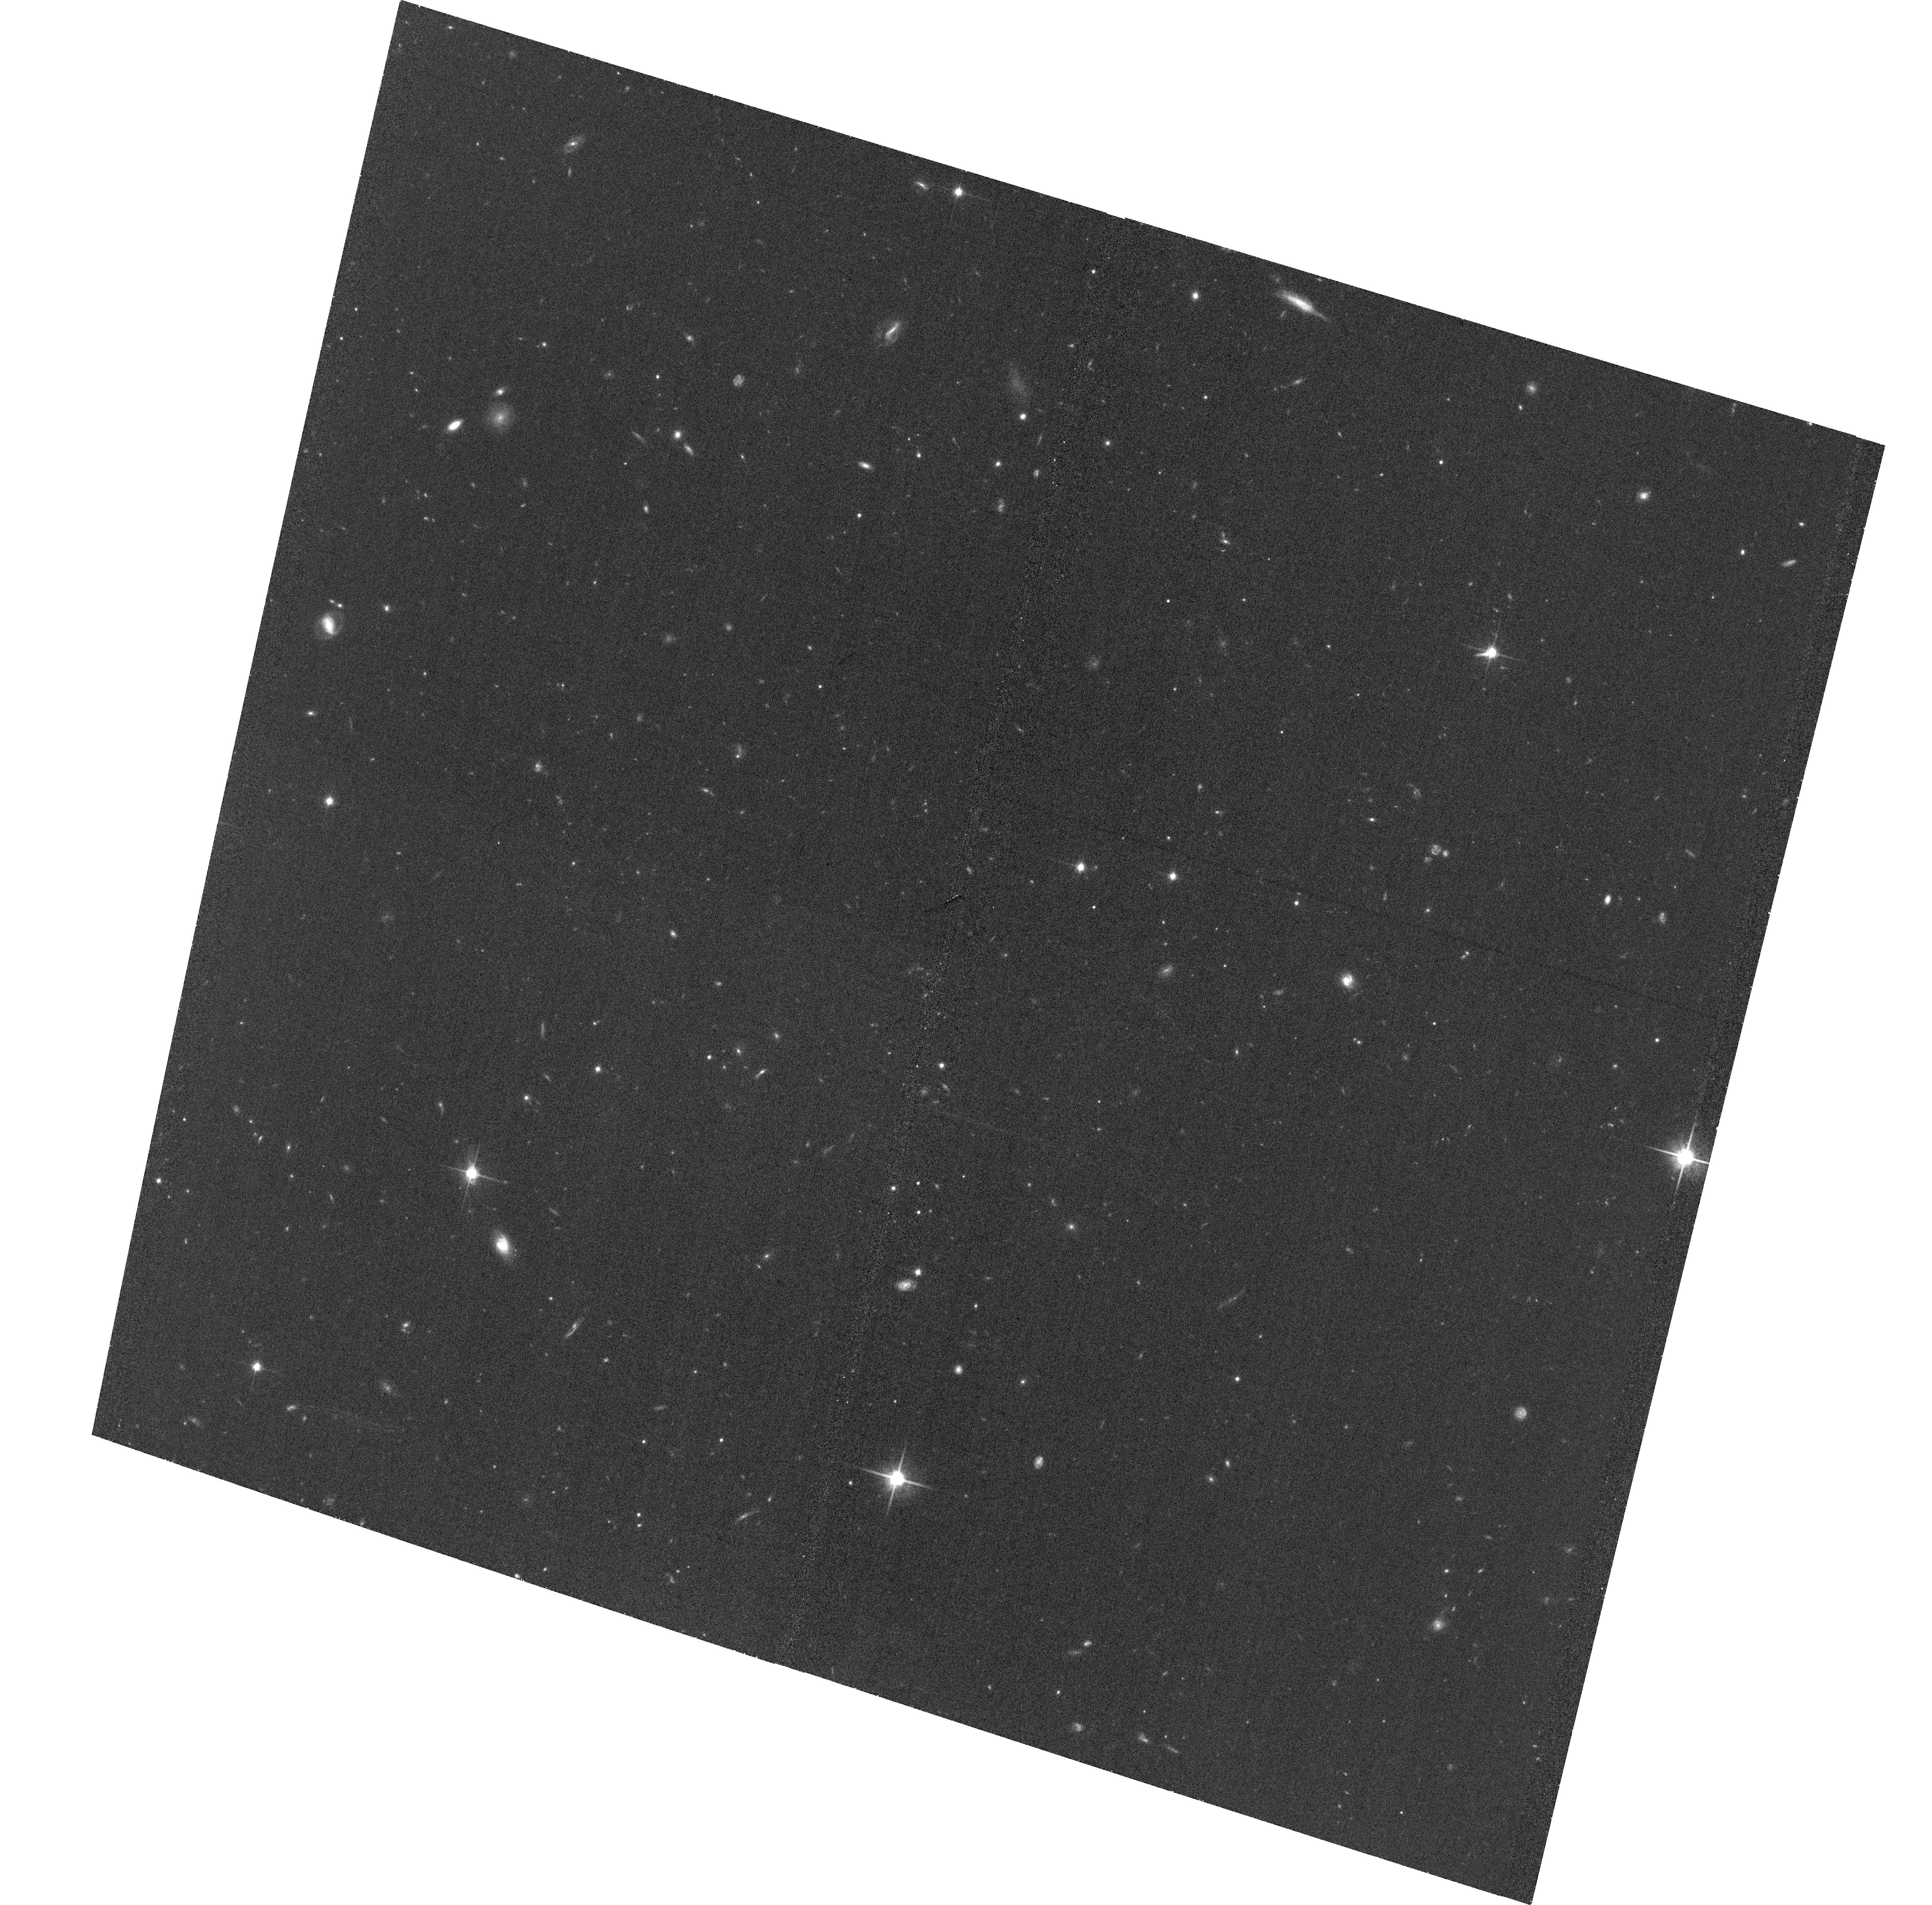
Target: 3C9
Instrument: ACS/WFC
Filter: F814W
Exposure: 34 min
Observation ID: hst_13945_03_acs_wfc_f814w_jcrg03

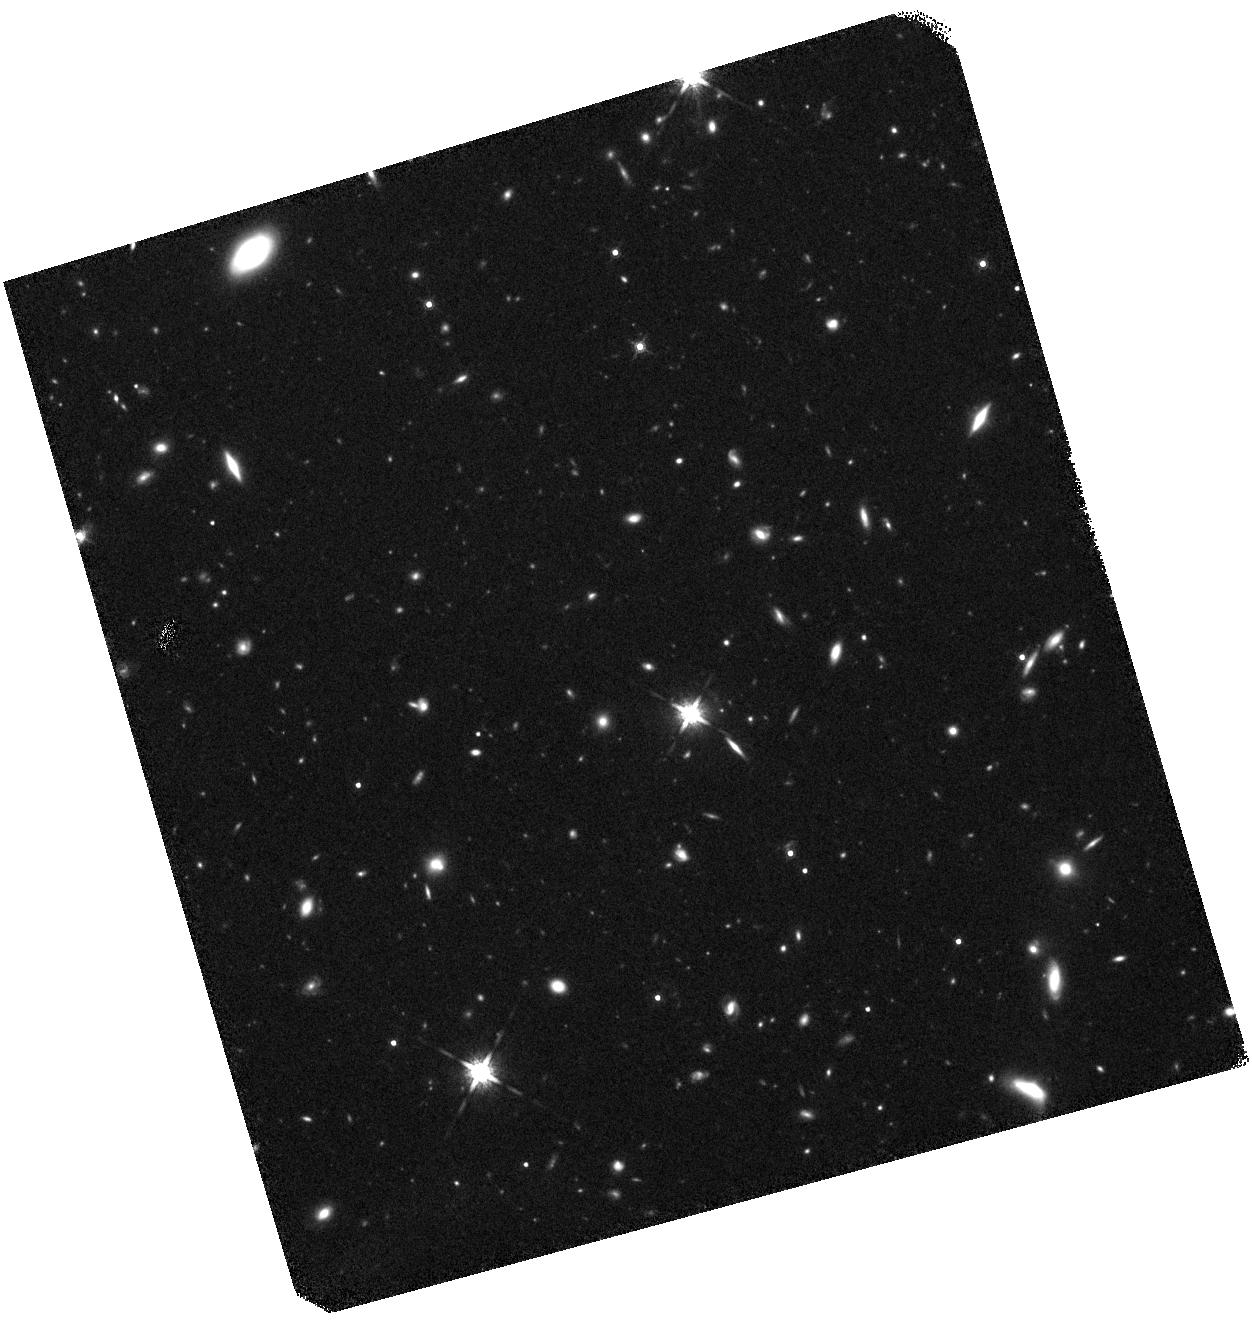
Target: 0234+285
Instrument: WFC3/IR
Filter: F160W
Exposure: 40 min
Observation ID: hst_13945_02_wfc3_ir_f160w_icrg02

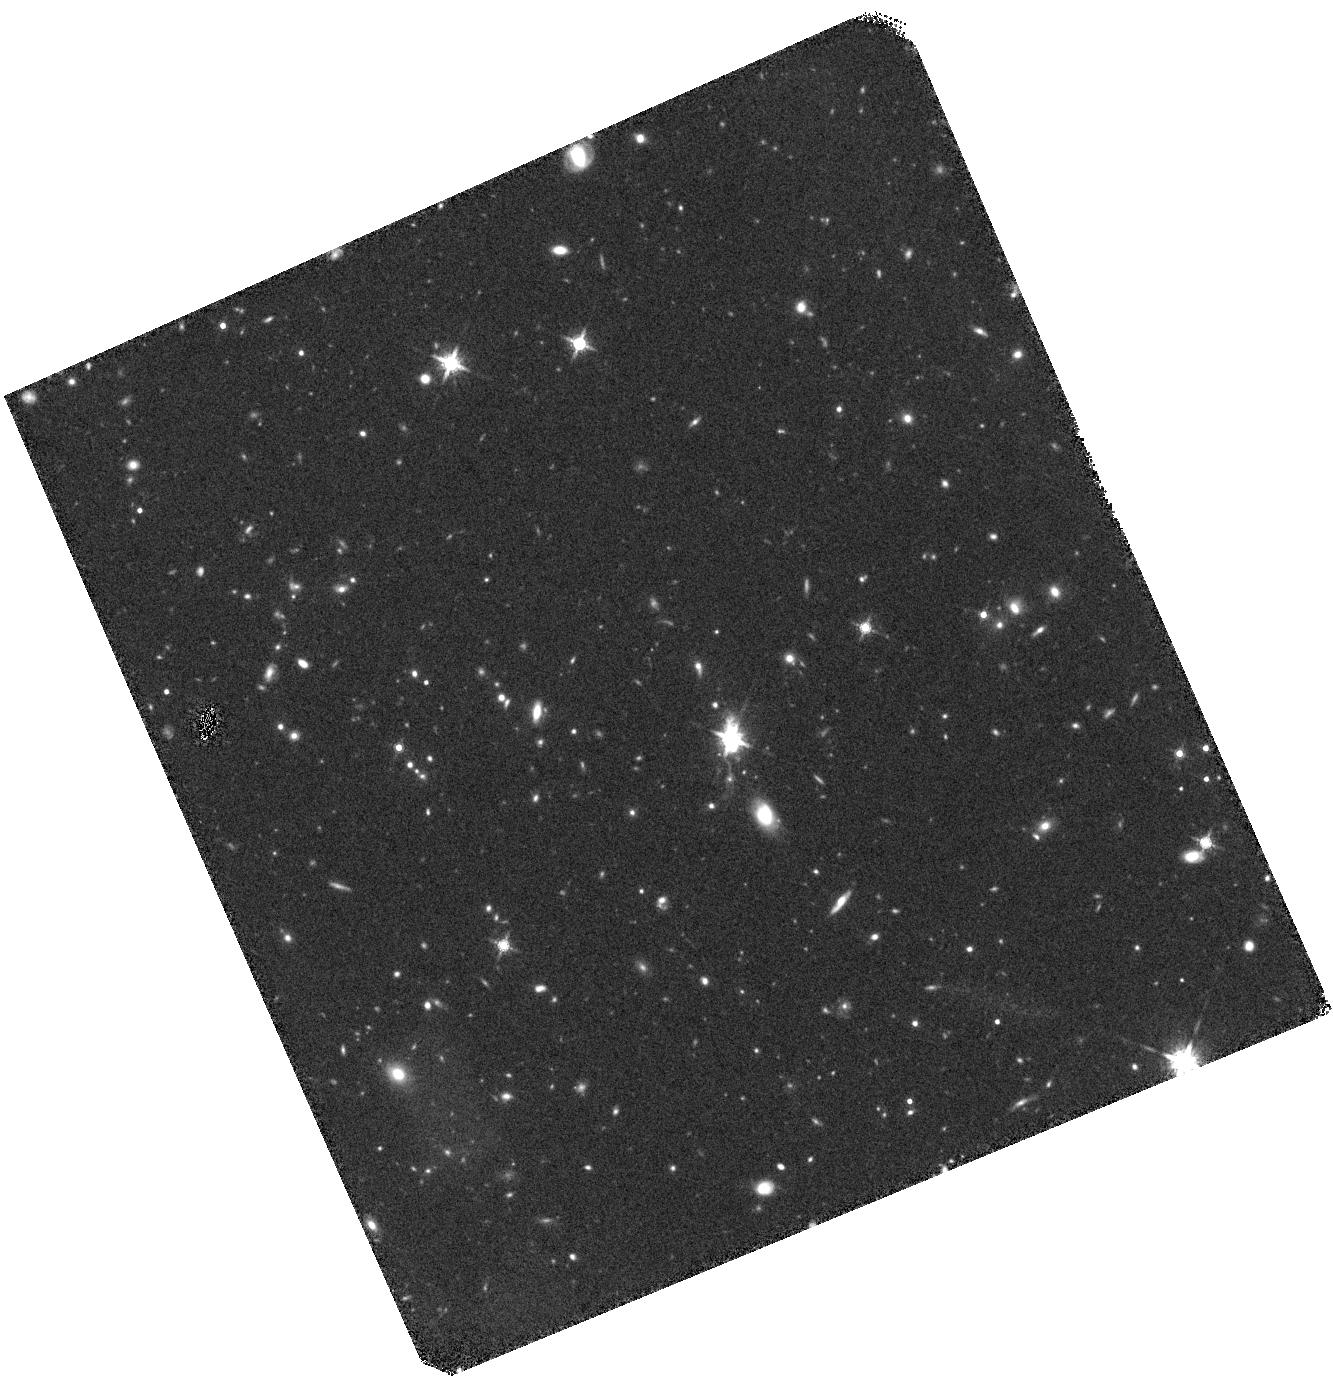
Target: 3C9
Instrument: WFC3/IR
Filter: F160W
Exposure: 40 min
Observation ID: hst_13945_01_wfc3_ir_f160w_icrg01

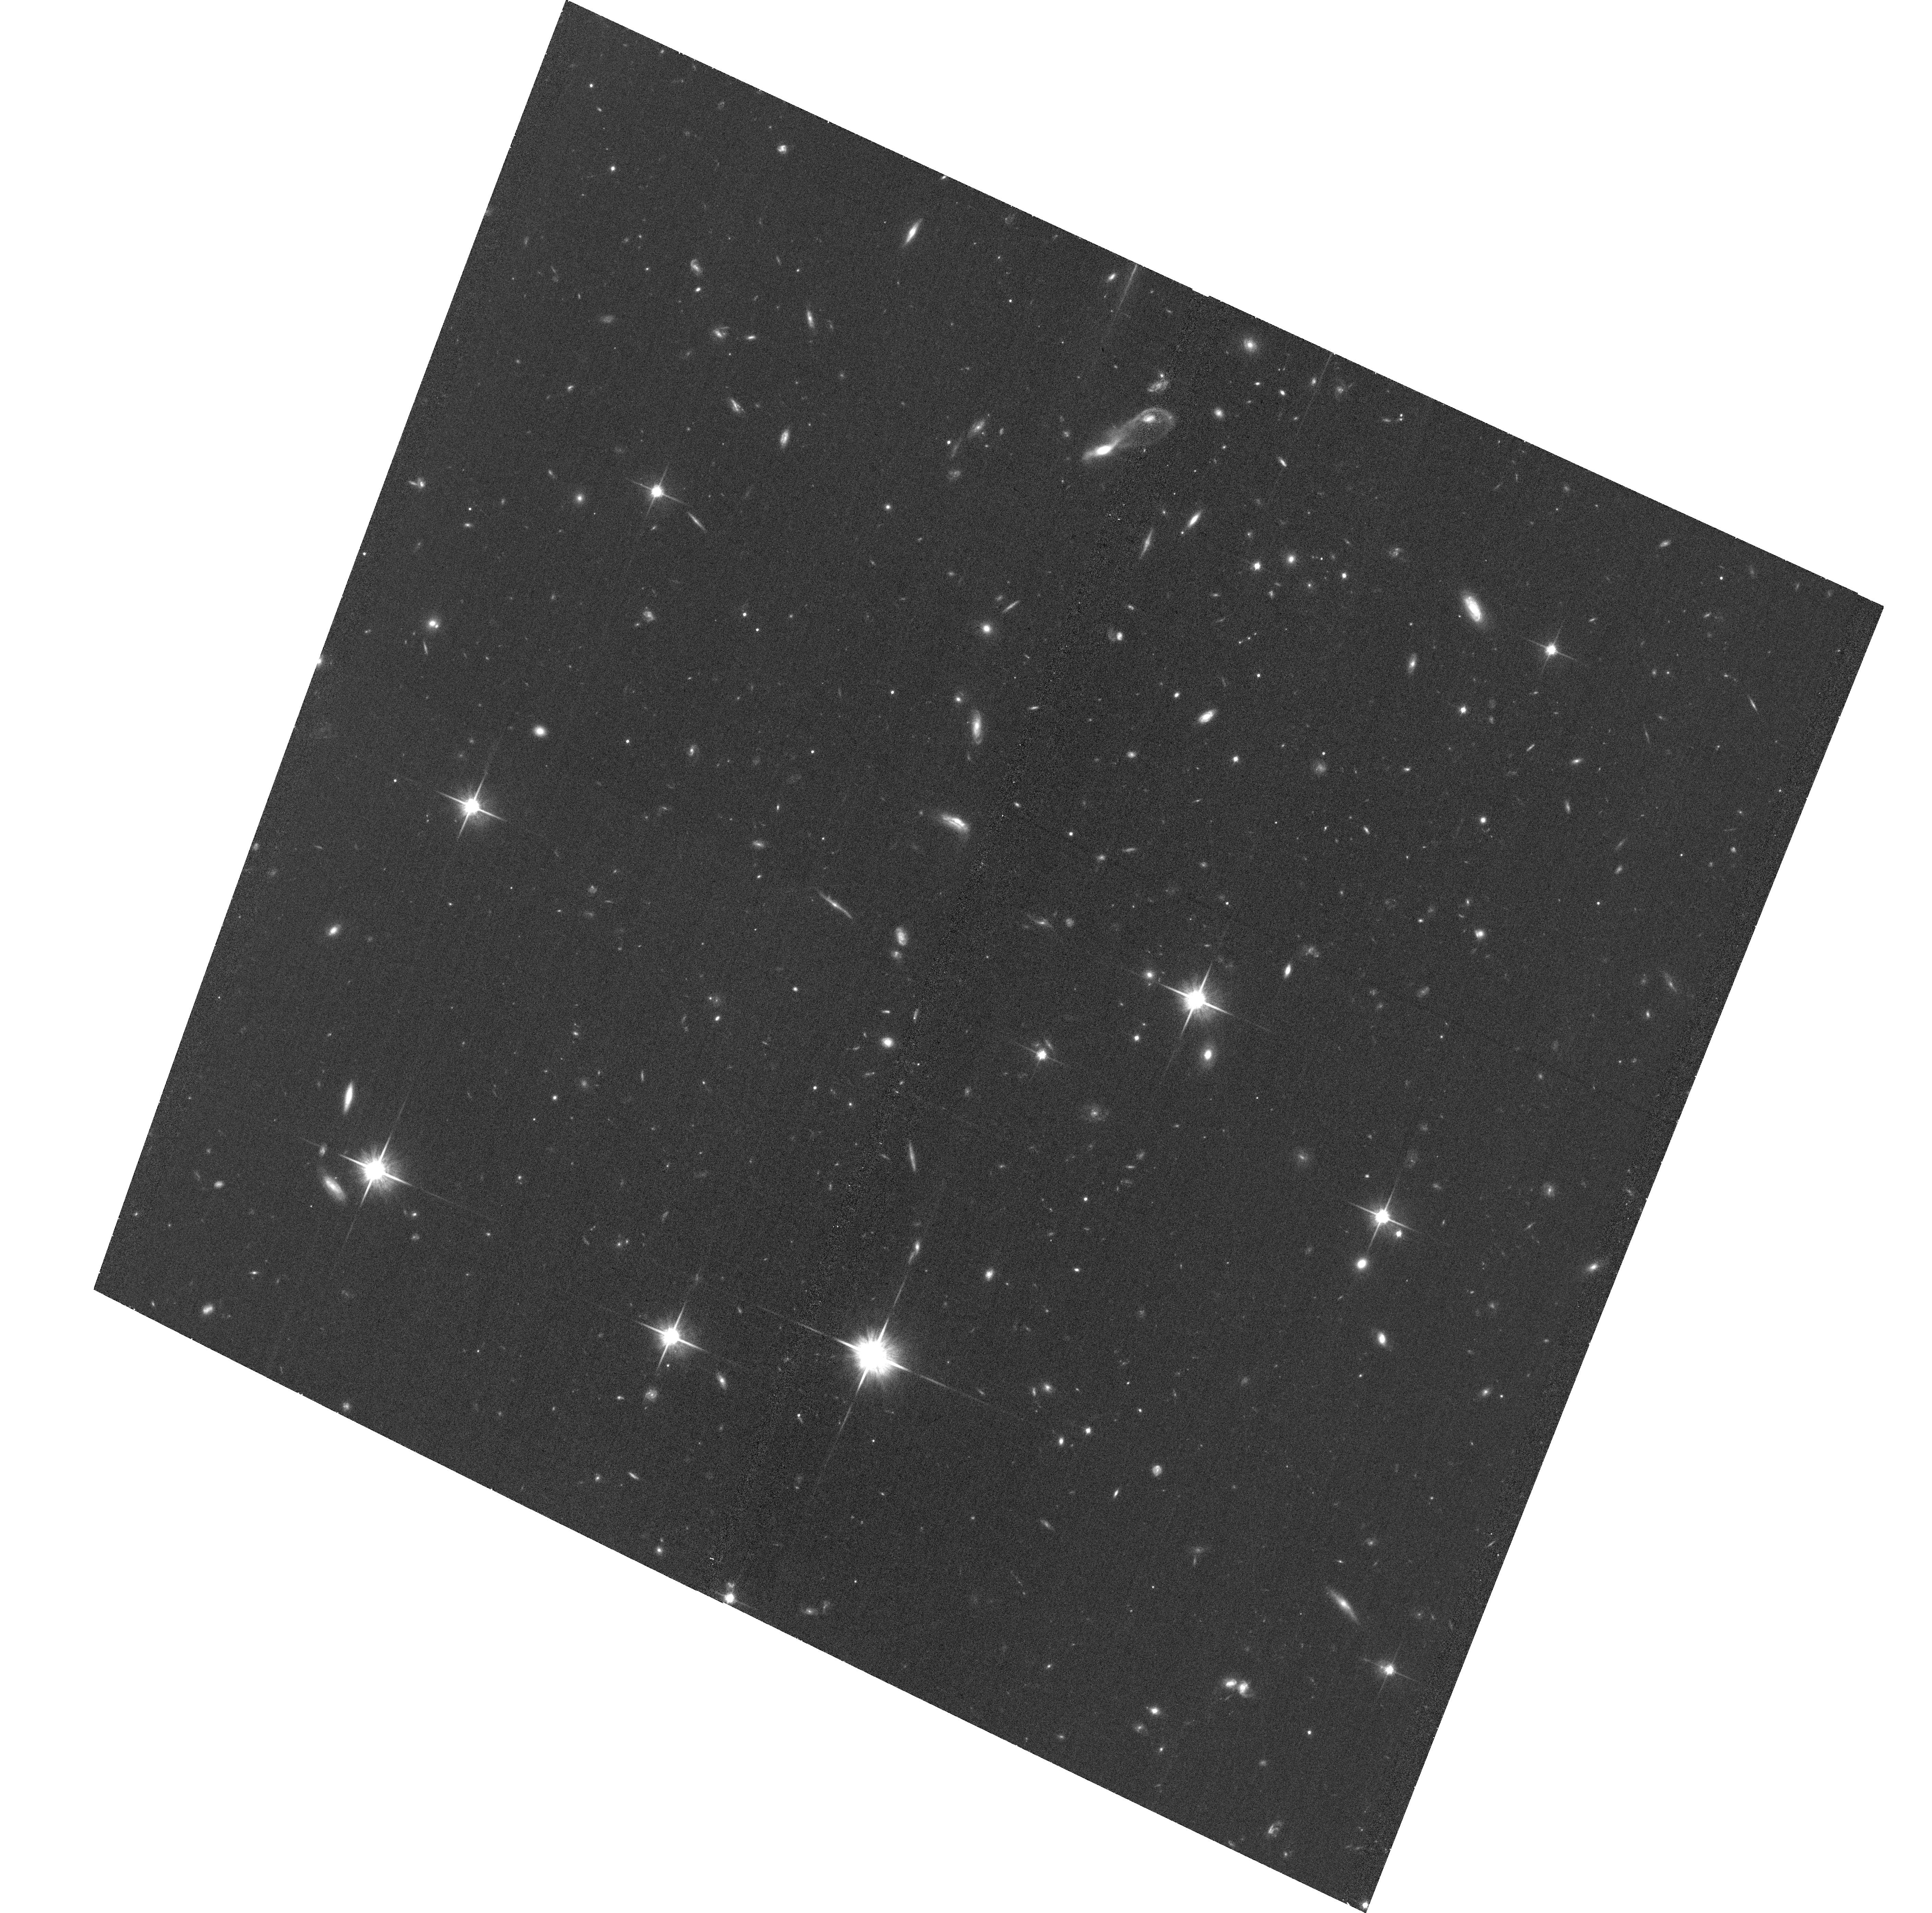
Target: 0234+285
Instrument: ACS/WFC
Filter: F814W
Exposure: 34 min
Observation ID: hst_13945_04_acs_wfc_f814w_jcrg04

Solving the X-ray Origin Problem in Large-scale Jets with Chandra and Fermi Observations (PI: Meyer, Eileen T)

We propose deep ACIS-S observations of five kpc-scale powerful quasar jets, previously detected in short exposures 10-13 years ago, to accurately measure the X-ray flux level and spectral index for individual knots in the resolved jet. We are motivated by our recent results that in two powerful sources, 3C 273 and PKS 1136-135, the X-rays are synchrotron, rather than the widely believed IC emission off the CMB. These two models imply radically different jets and deep Chandra imaging is necessary to distinguish between them with the help of existing Fermi data. The proposed targets have been selected to cover almost 2 orders of magnitude in jet power, which allows us to evaluate the X-ray emission mechanism over a wide range of jet powers.